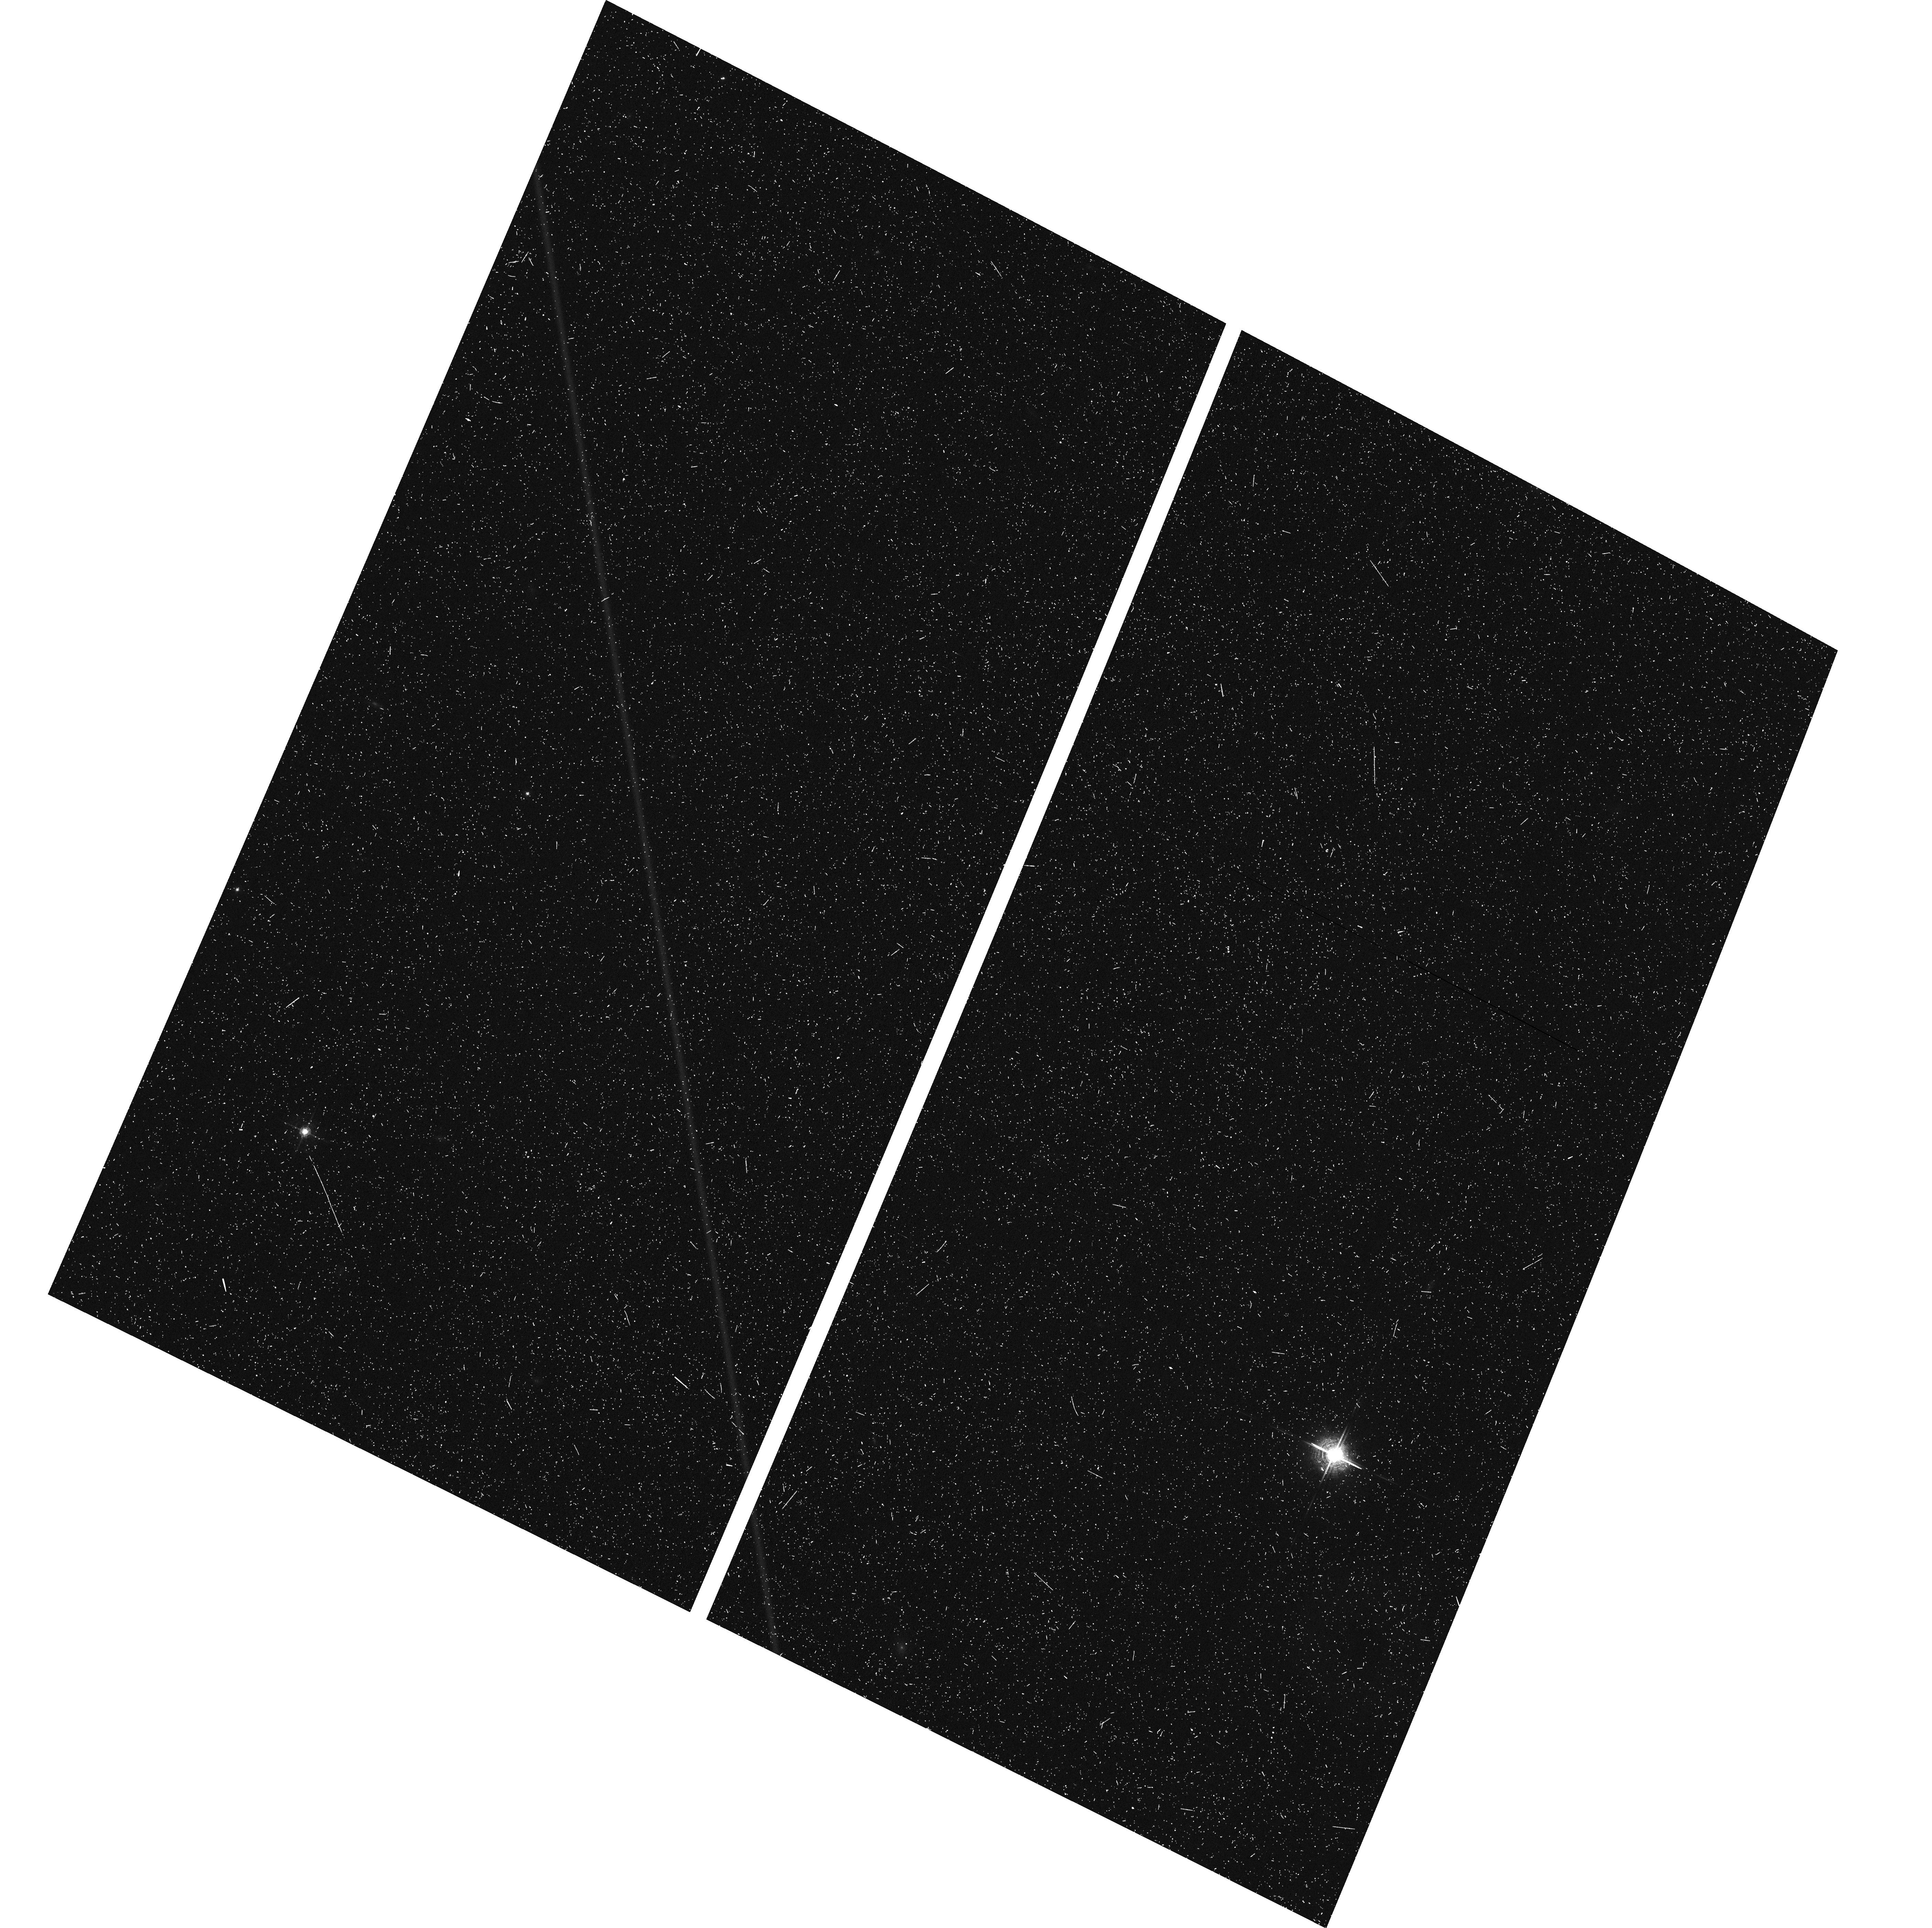
Target: field at RA 16.401°, Dec 2.206°
Instrument: ACS/WFC
Filter: F658N
Exposure: 18 min
Observation ID: hst_15888_16_acs_wfc_f658n_je6z16

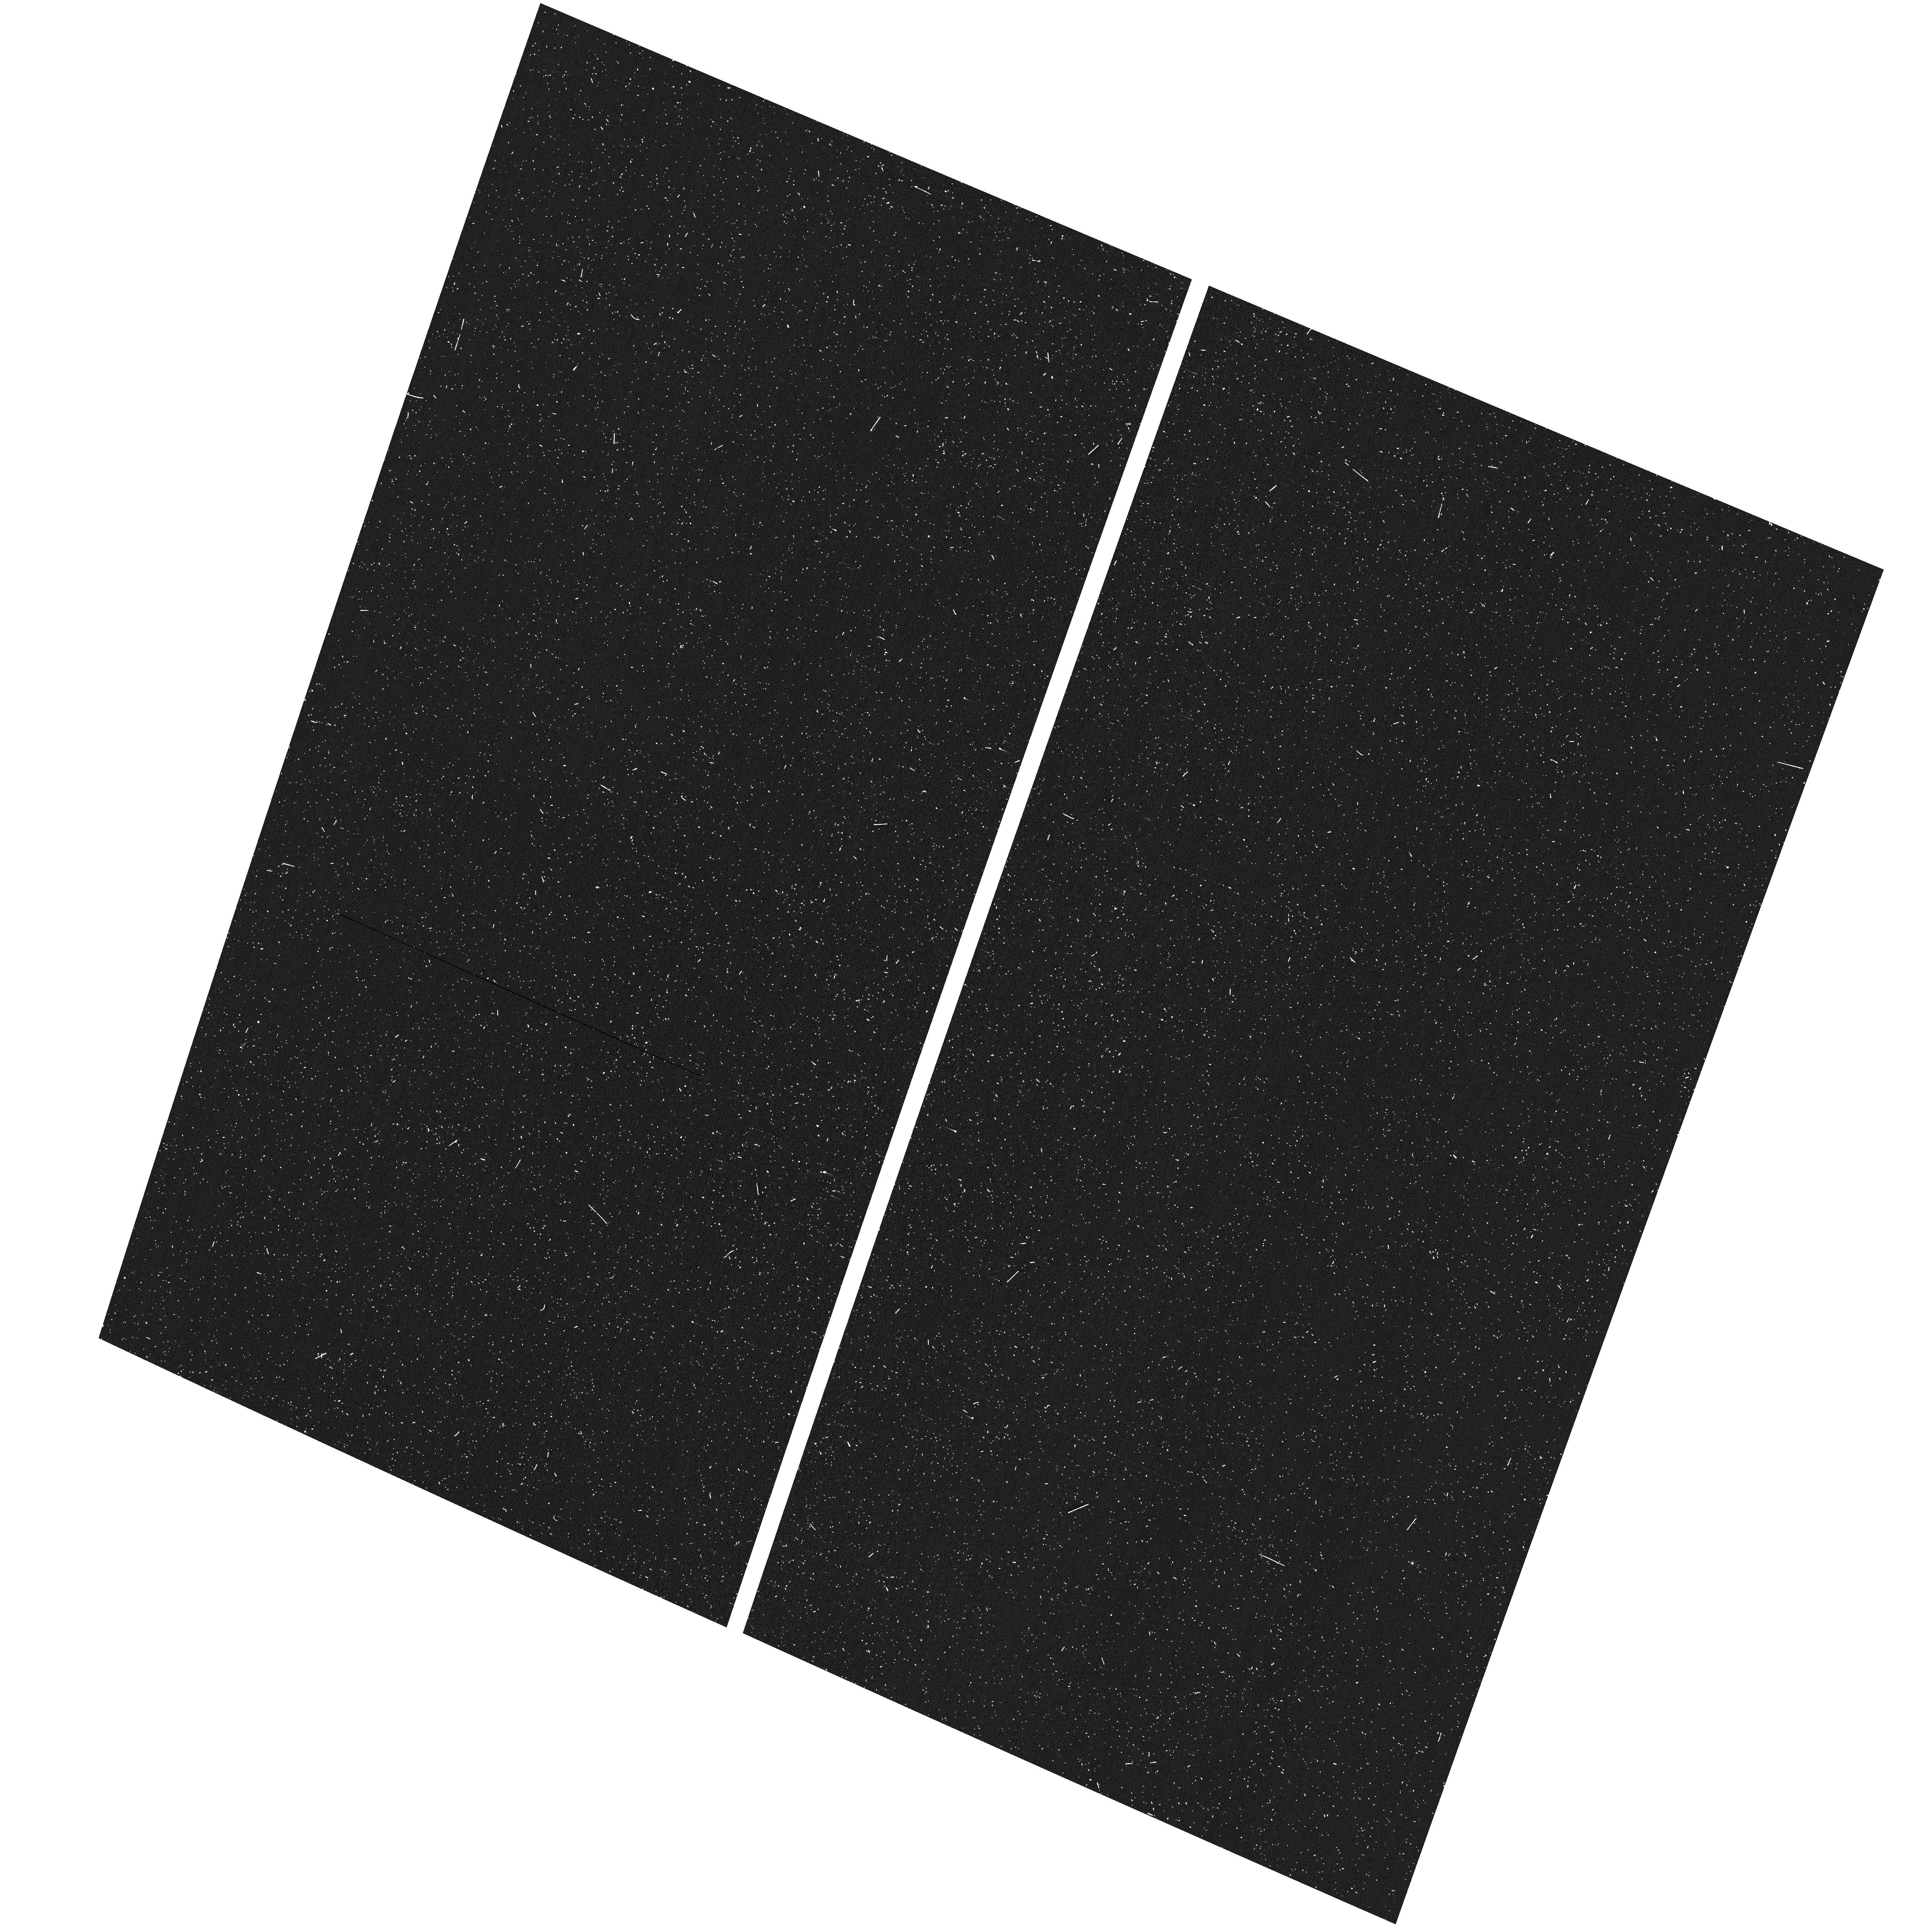
Target: field at RA 16.055°, Dec 2.073°
Instrument: ACS/WFC
Filter: F502N
Exposure: 8 min
Observation ID: hst_15888_13_acs_wfc_f502n_je6z13

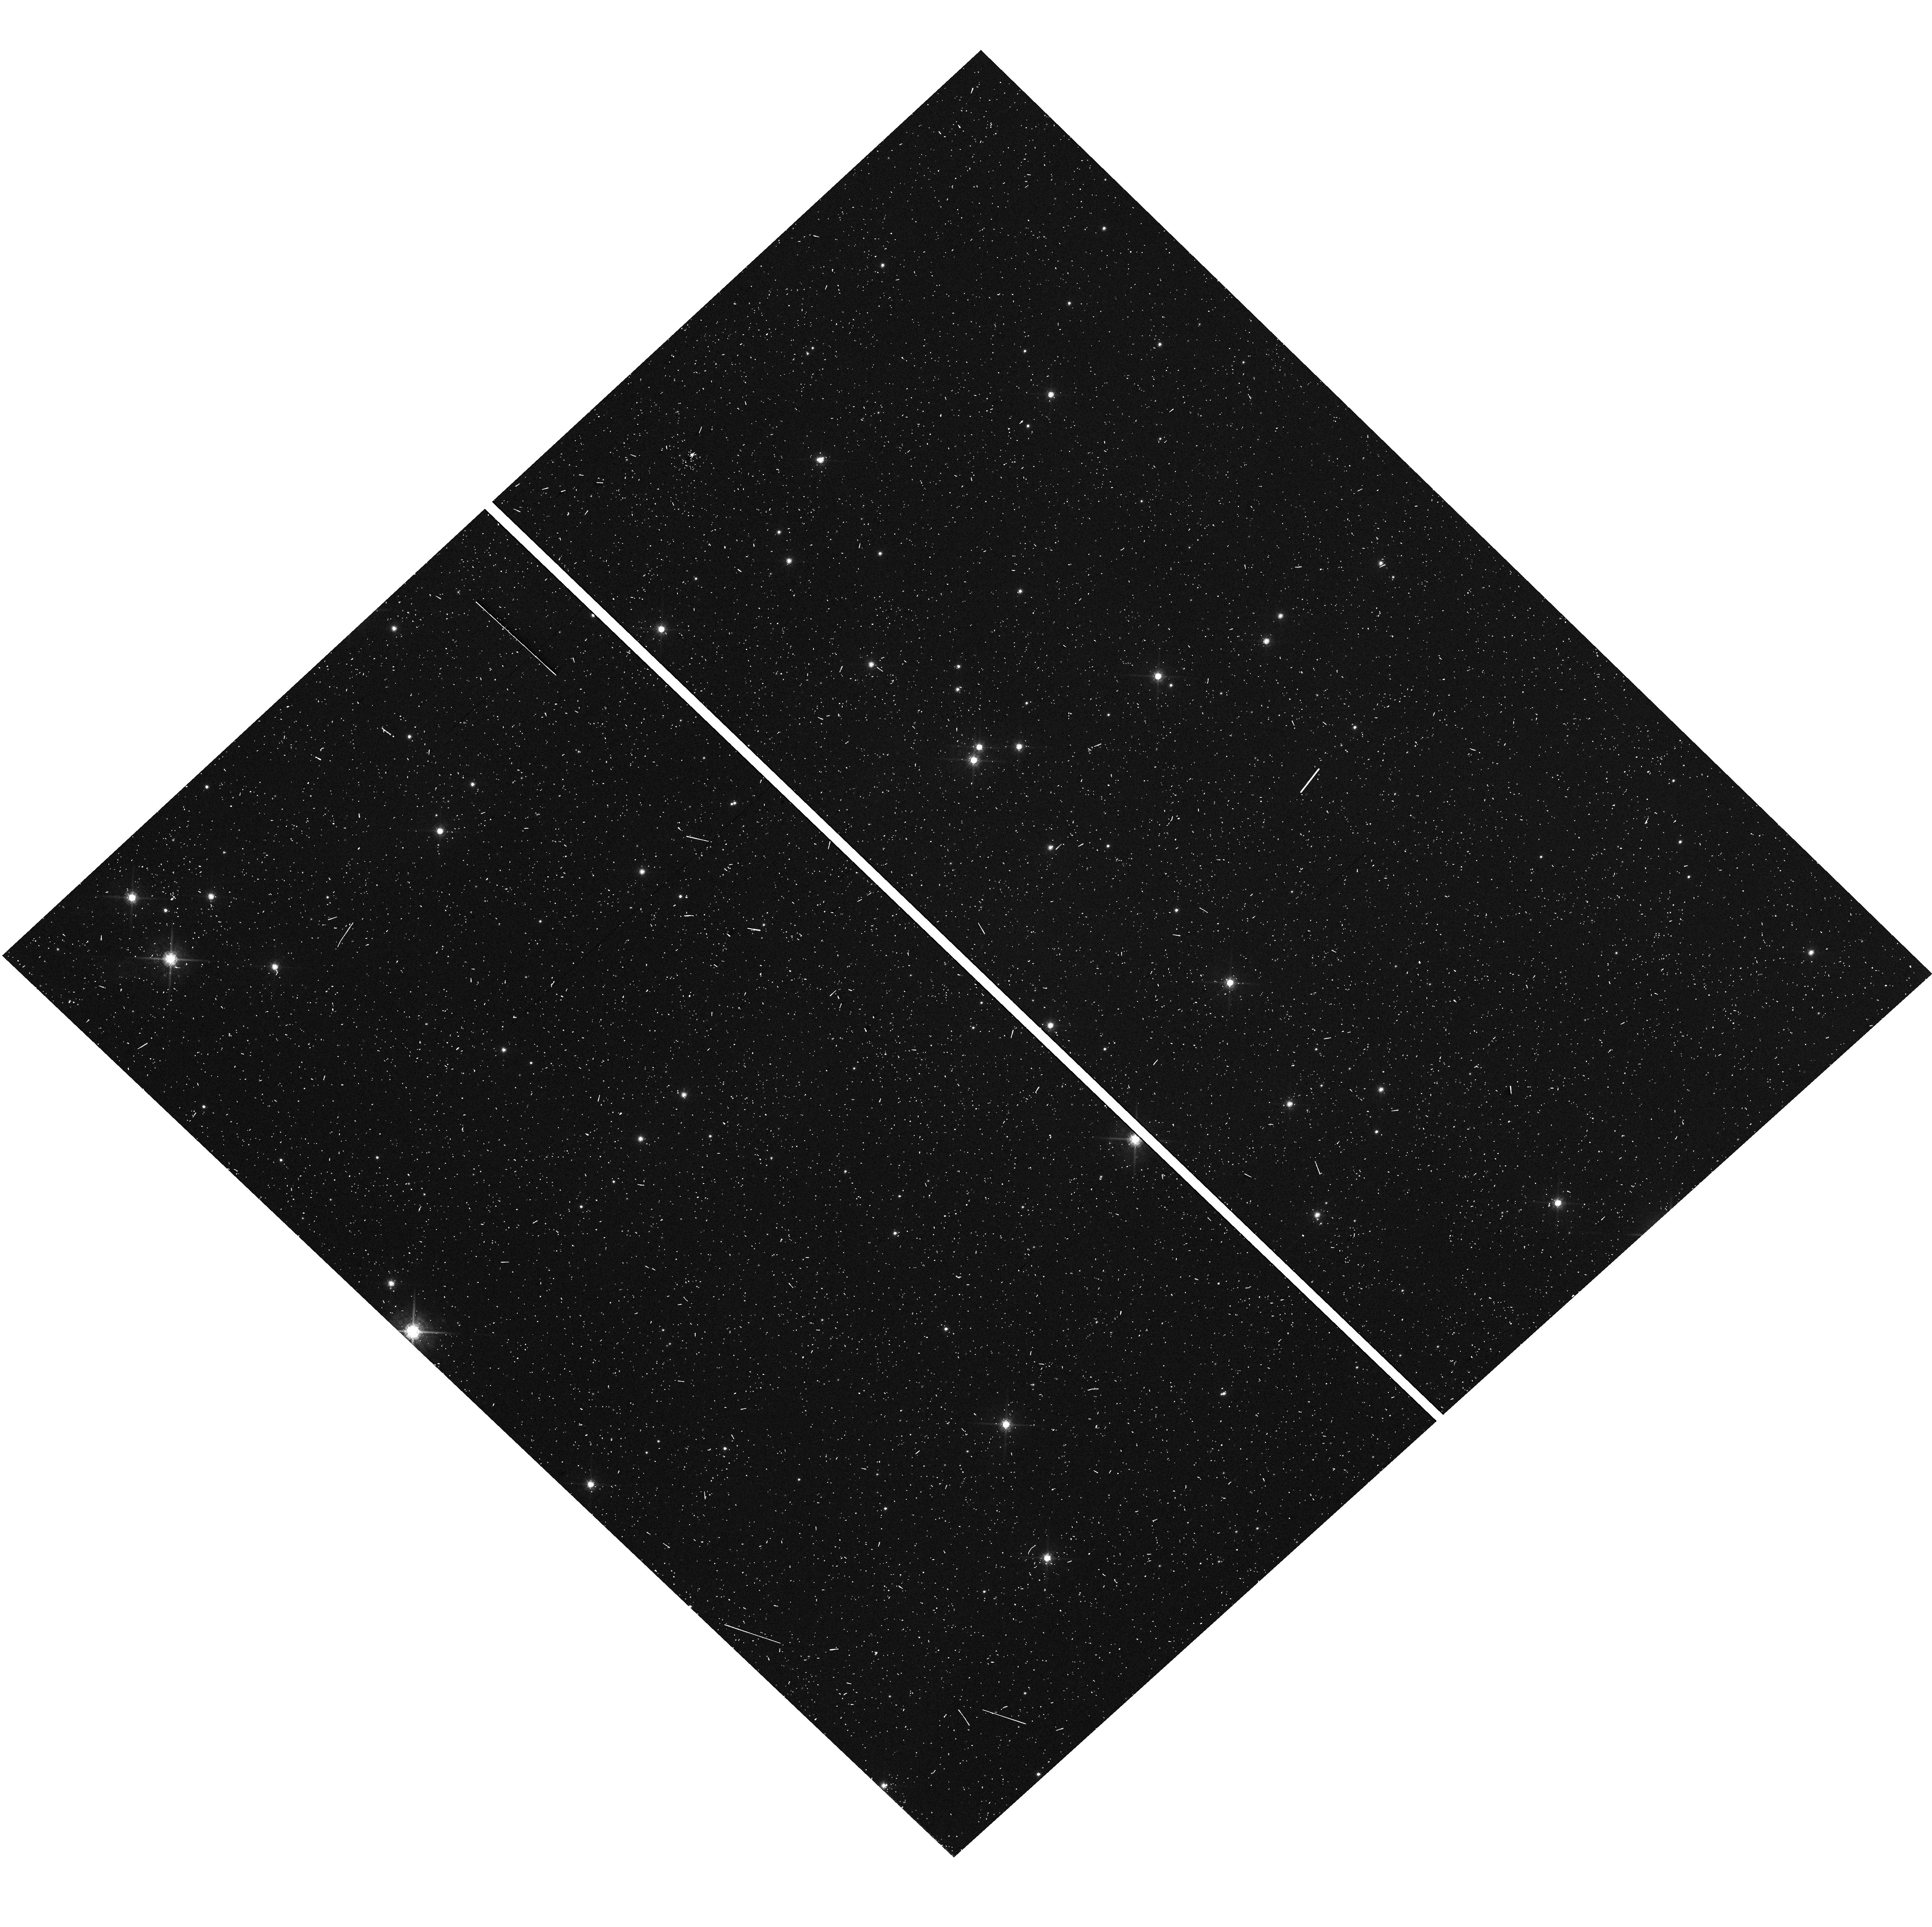
Target: field at RA 274.893°, Dec -13.863°
Instrument: WFC3/UVIS
Filter: F775W
Exposure: 6 min
Observation ID: hst_15888_05_wfc3_uvis_f775w_ie6z05

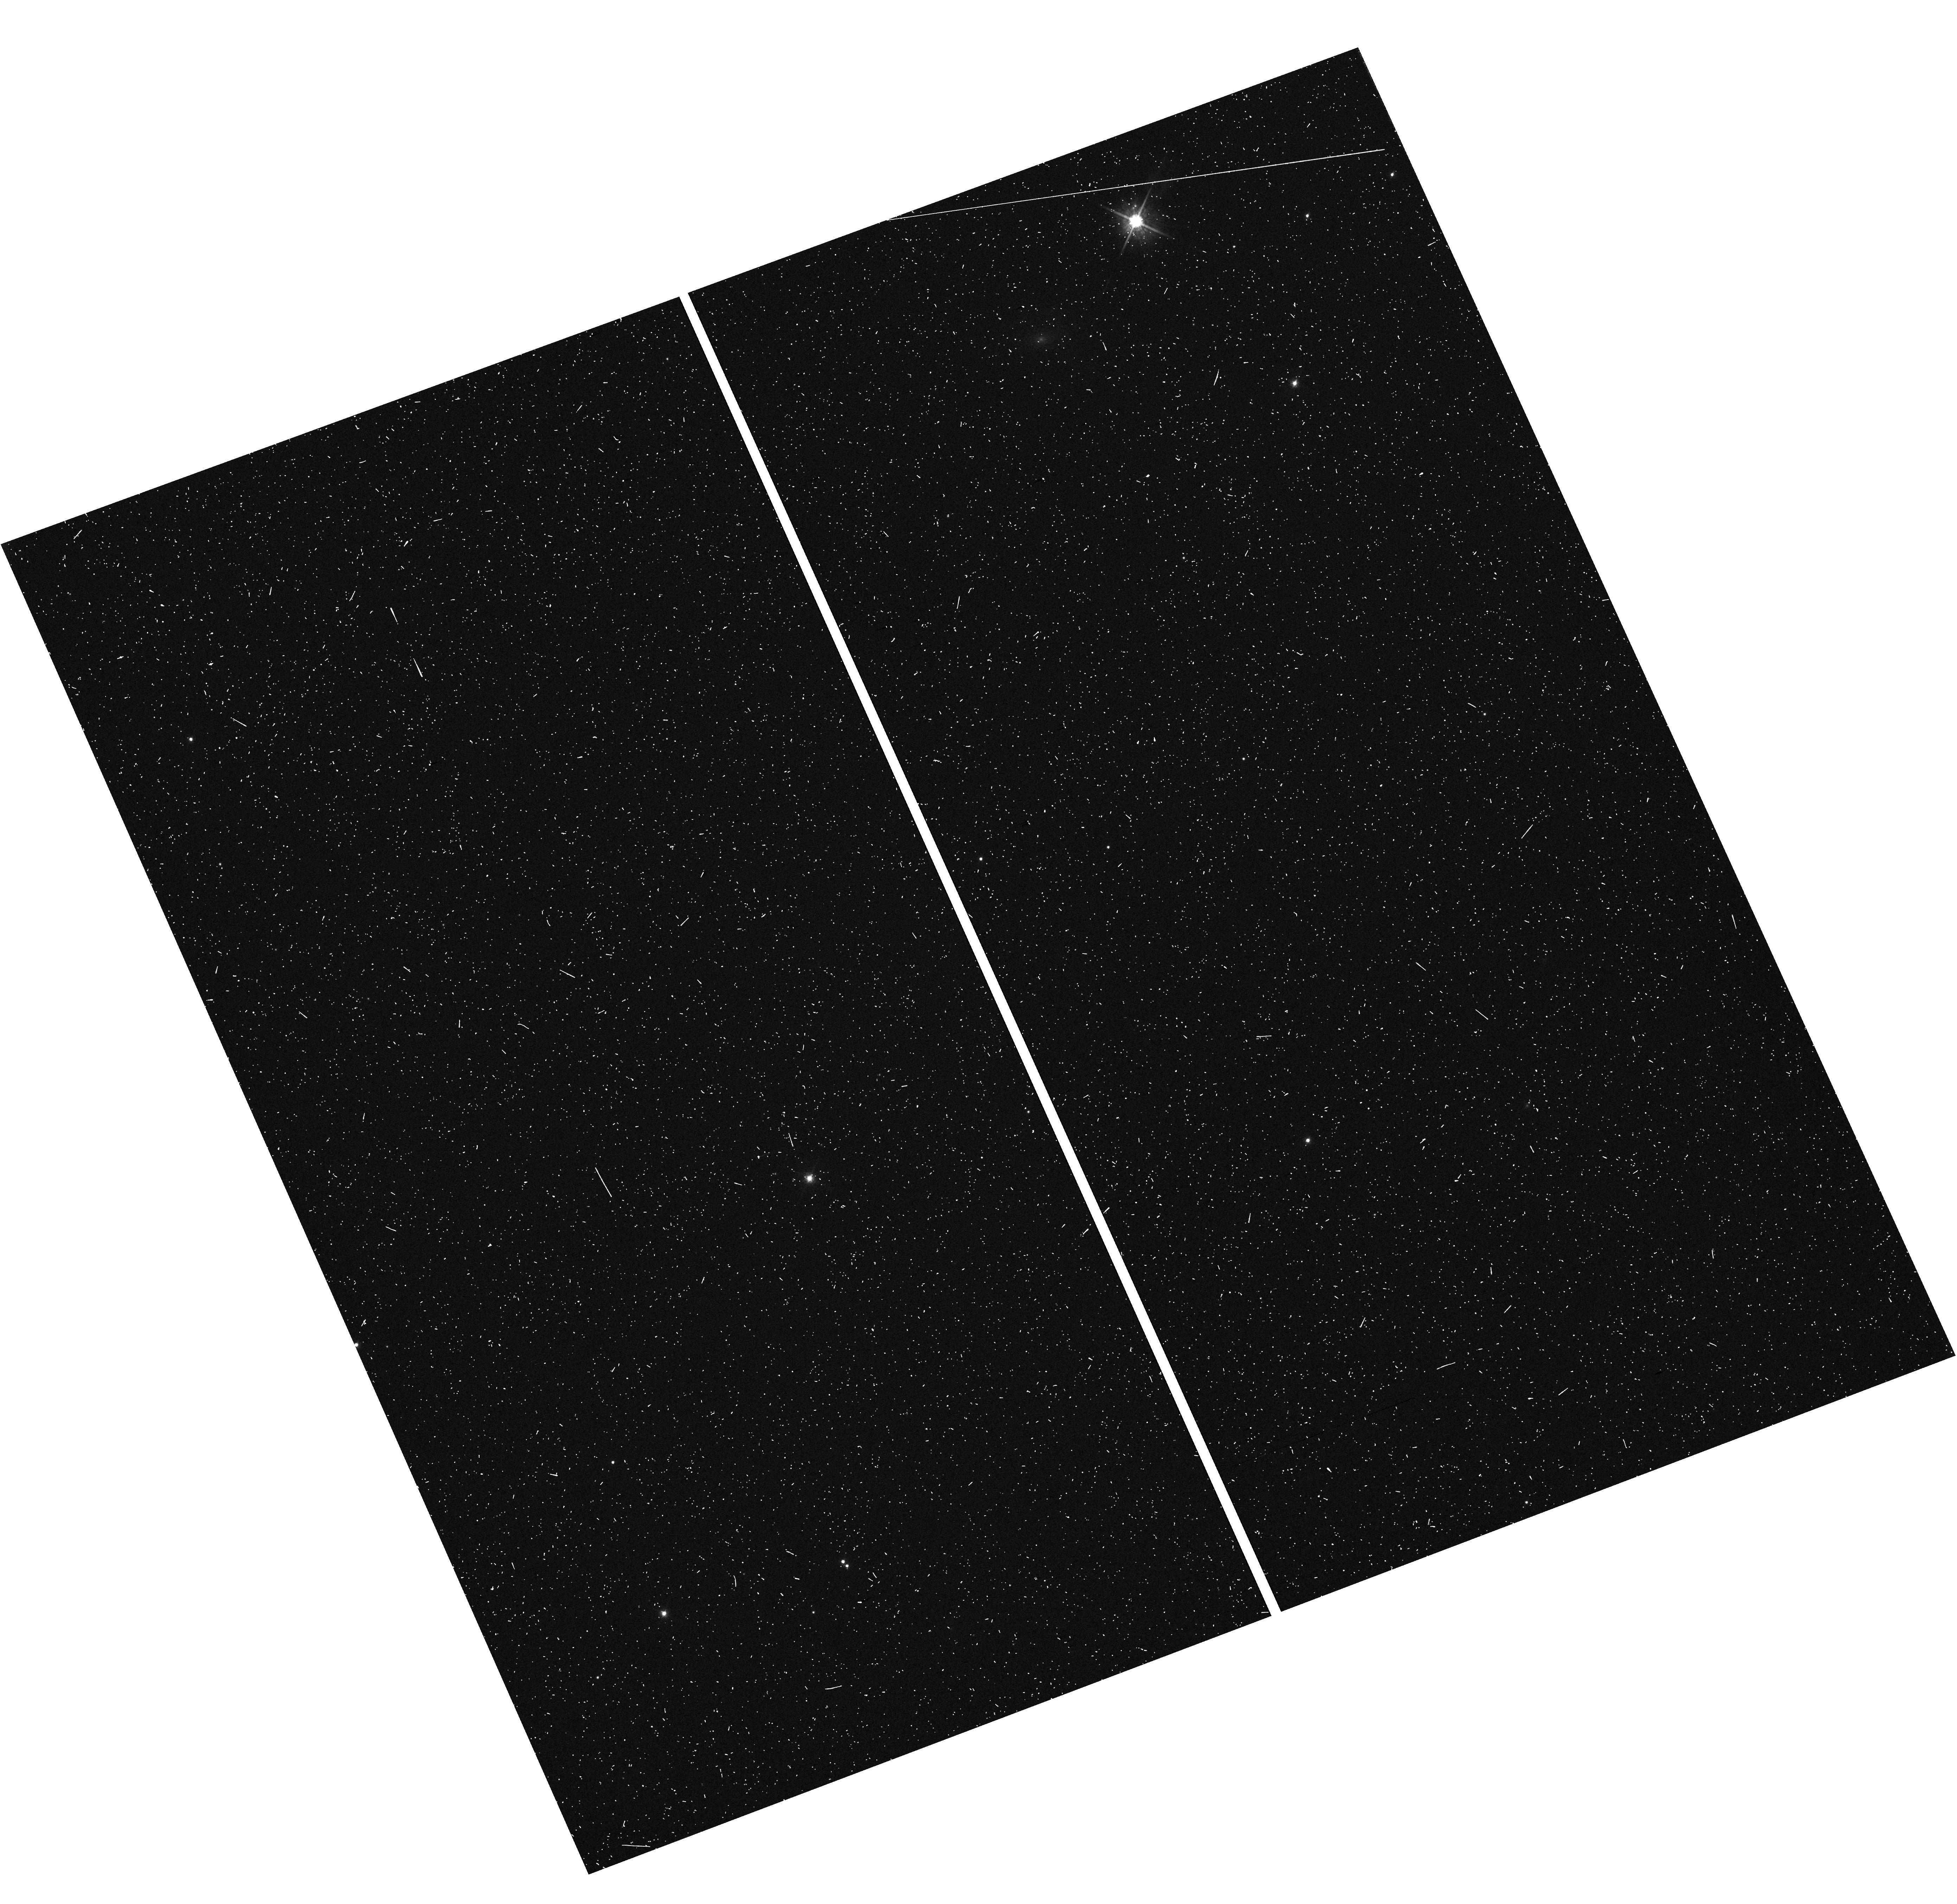
Target: field at RA 67.620°, Dec 22.824°
Instrument: WFC3/UVIS
Filter: F625W
Exposure: 9 min
Observation ID: hst_15888_02_wfc3_uvis_f625w_ie6z02

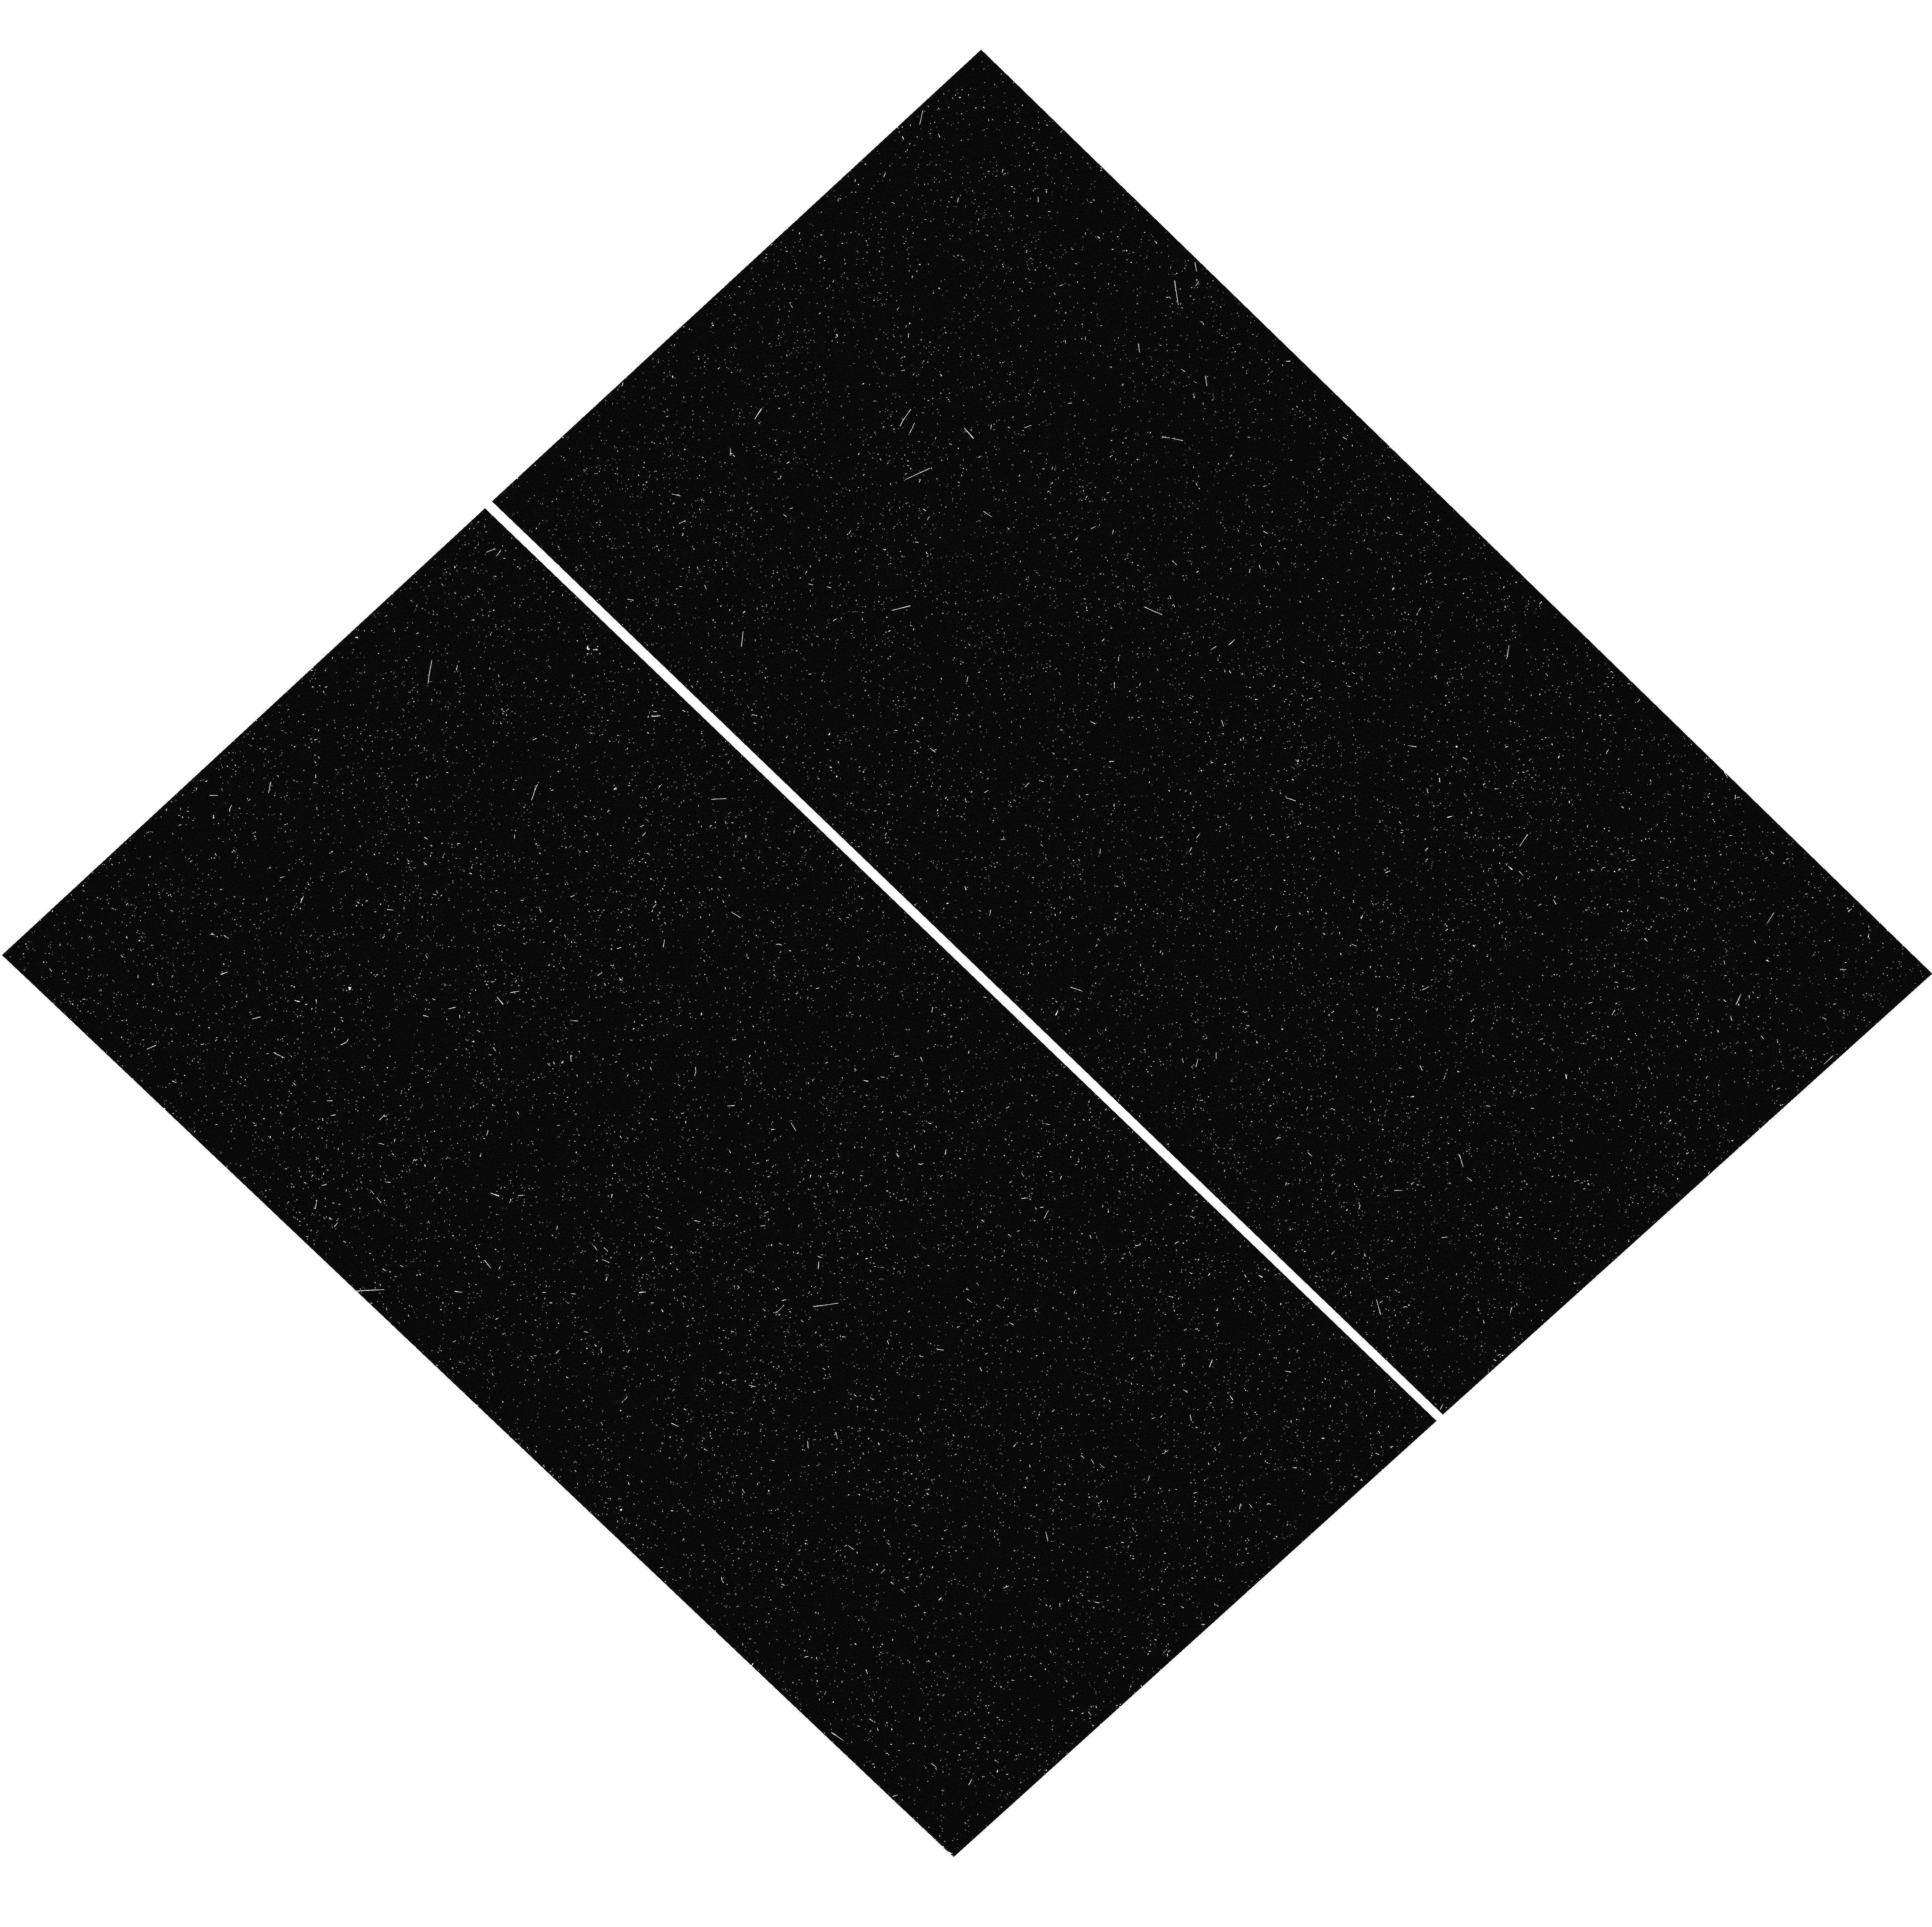
Target: field at RA 274.894°, Dec -13.864°
Instrument: WFC3/UVIS
Filter: F280N
Exposure: 10 min
Observation ID: hst_15888_07_wfc3_uvis_f280n_ie6z07

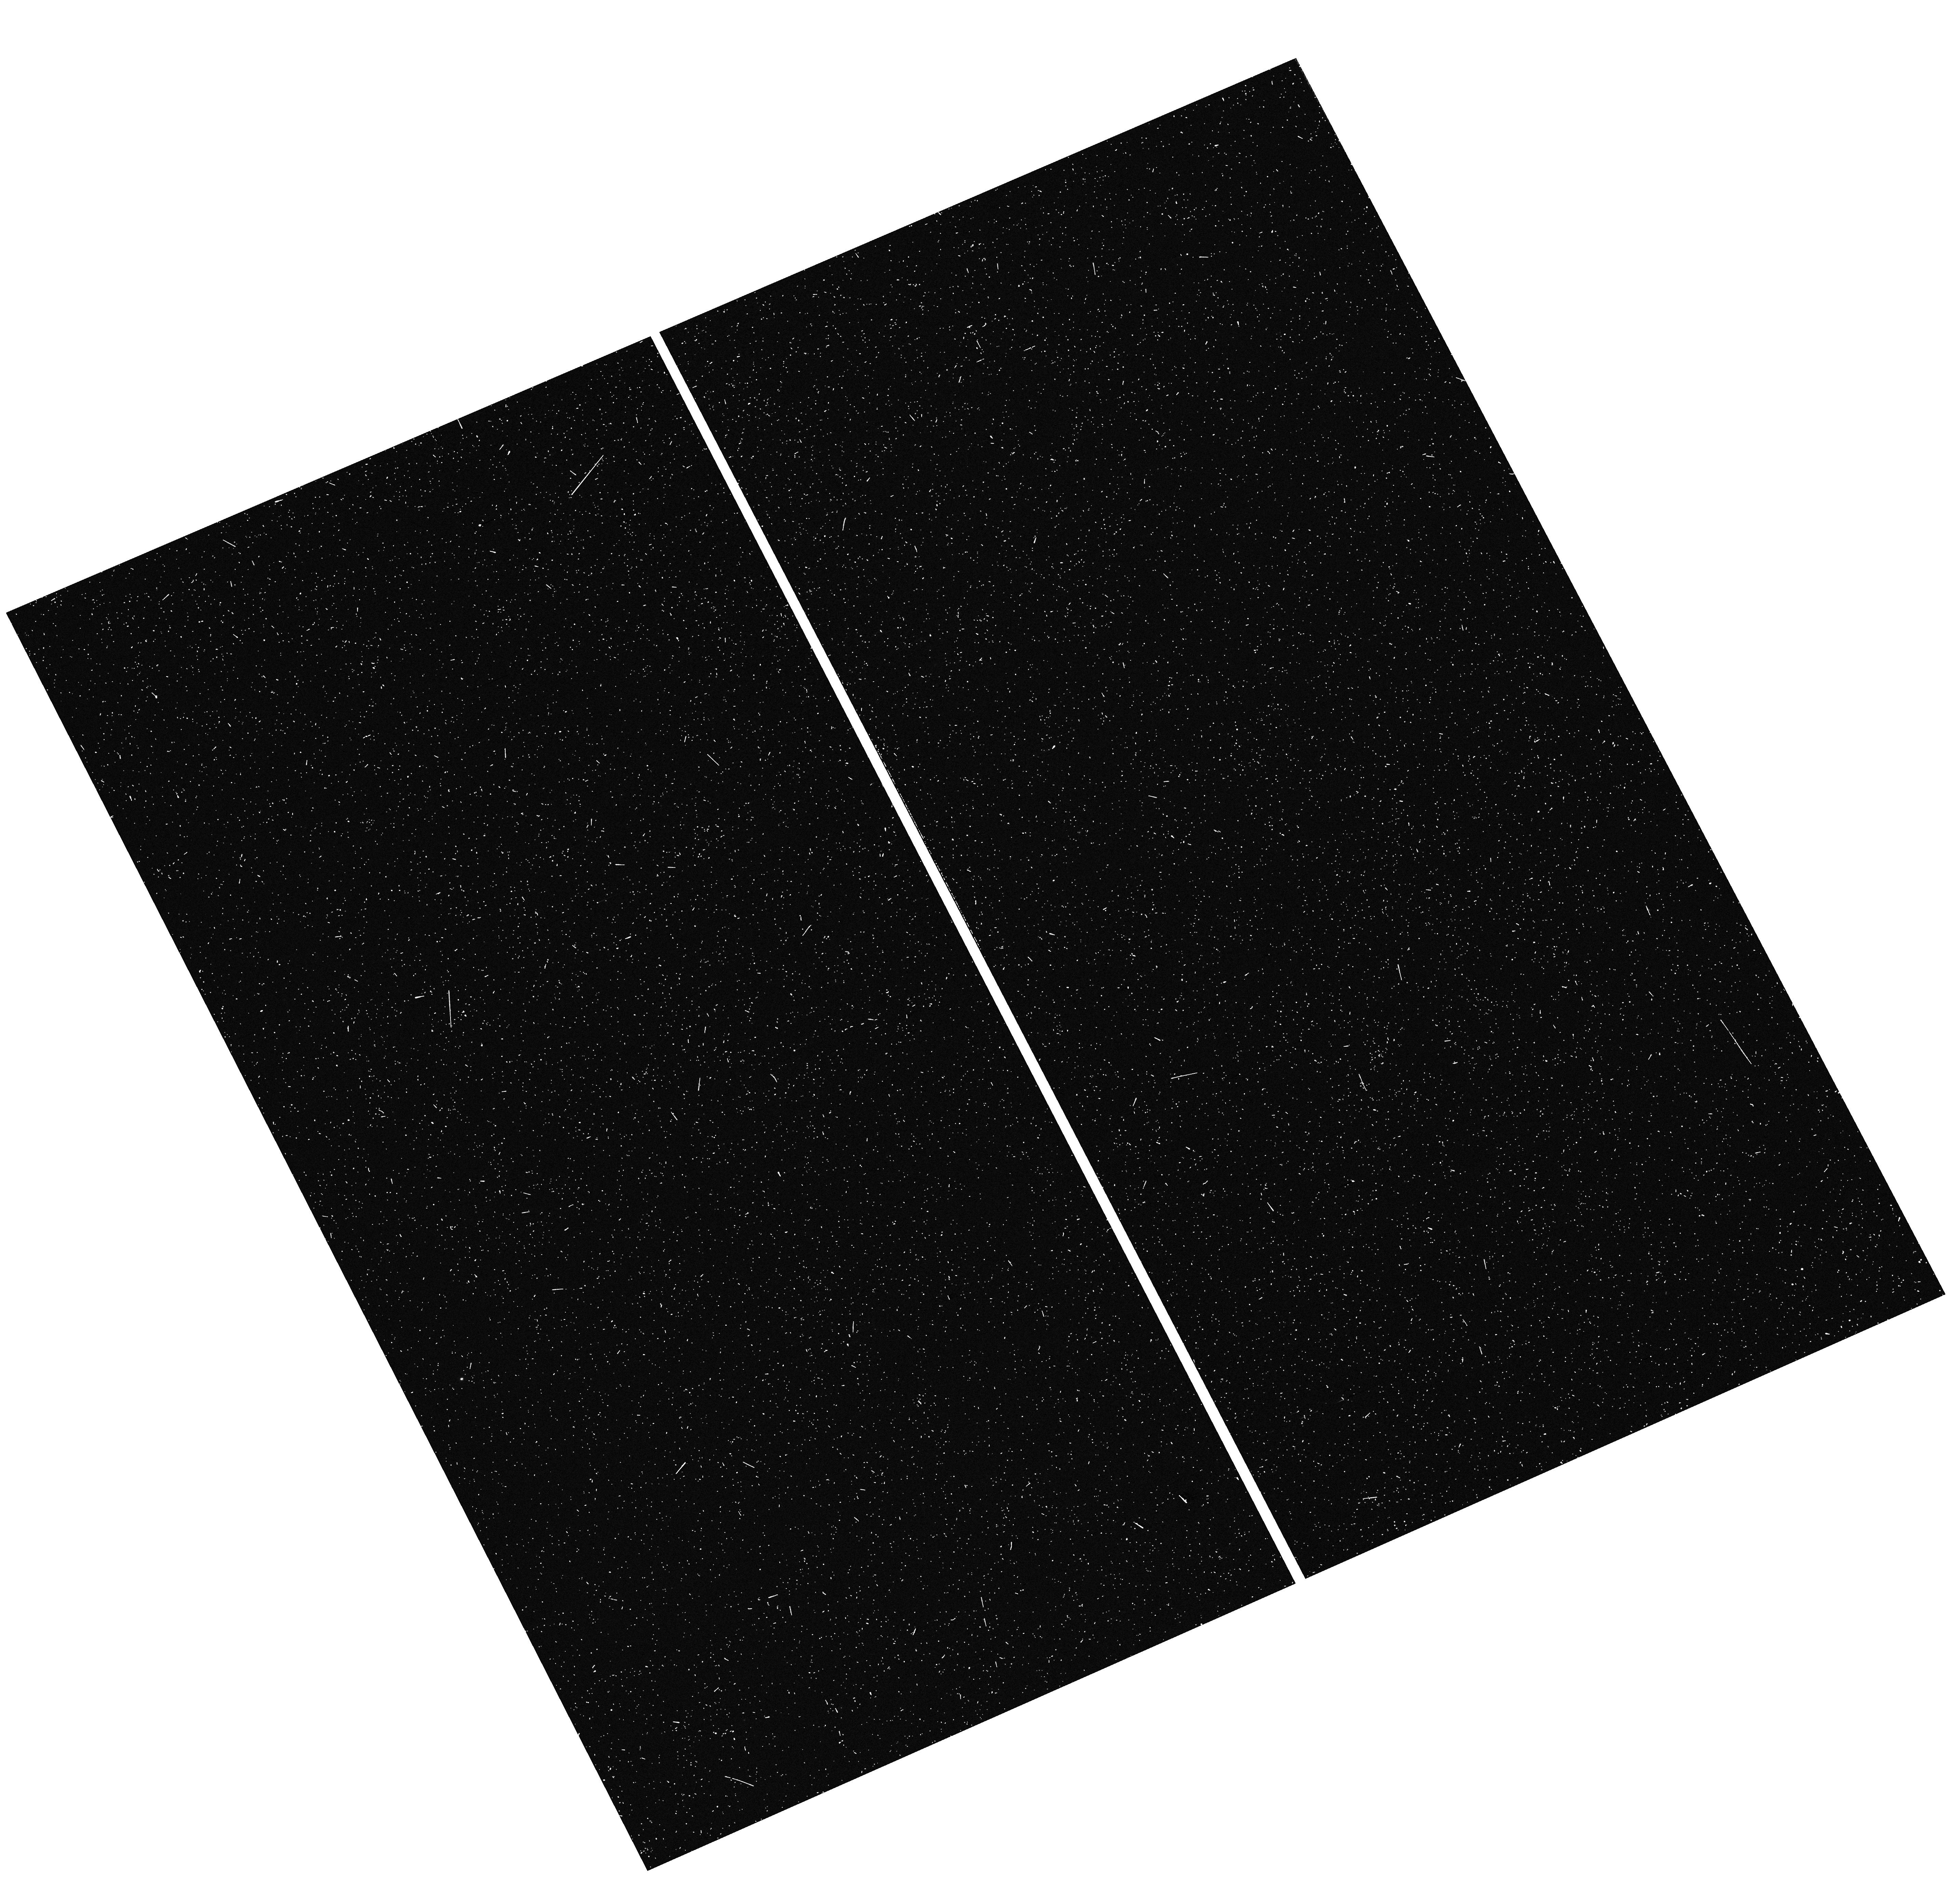
Target: field at RA 16.141°, Dec 2.031°
Instrument: WFC3/UVIS
Filter: F656N
Exposure: 8 min
Observation ID: hst_15888_12_wfc3_uvis_f656n_ie6z12

A pure-parallel search for faint stuff in star forming regions (PI: Guenther, Hans Moritz)

Star forming regions contain many resolved structures, ranging from disks around individual stars to narrow and wide binaries to large-scale outflows, bubbles and shock fronts traversing the entire cloud. In many cases, optical high-resolution imaging is the best tool to find and study these objects. We propose a pure-parallel survey, where no primary orbits are allocated and instead or observations are performed on whatever happens to be in the field-of-view of the WFC3 or ACS when other programs use STIS or COS on targets in star forming regions. In this way, we can survey a large area to discover (i) previously unresolved companions, (ii) jets and outflows from young stars and (iii) irradiated and evaporating disks. Typically, such imaging studies are done in the most "interesting" regions close to the most massive and brightest stars. Our survey can complement that by imaging more "typical" parts of the cloud. We will use a combination of broad-band filters to detect nebulosity and identify and separate point sources as well as narrow-band filters in emission lines typically seen from irradiated disks, jets, and outflows.